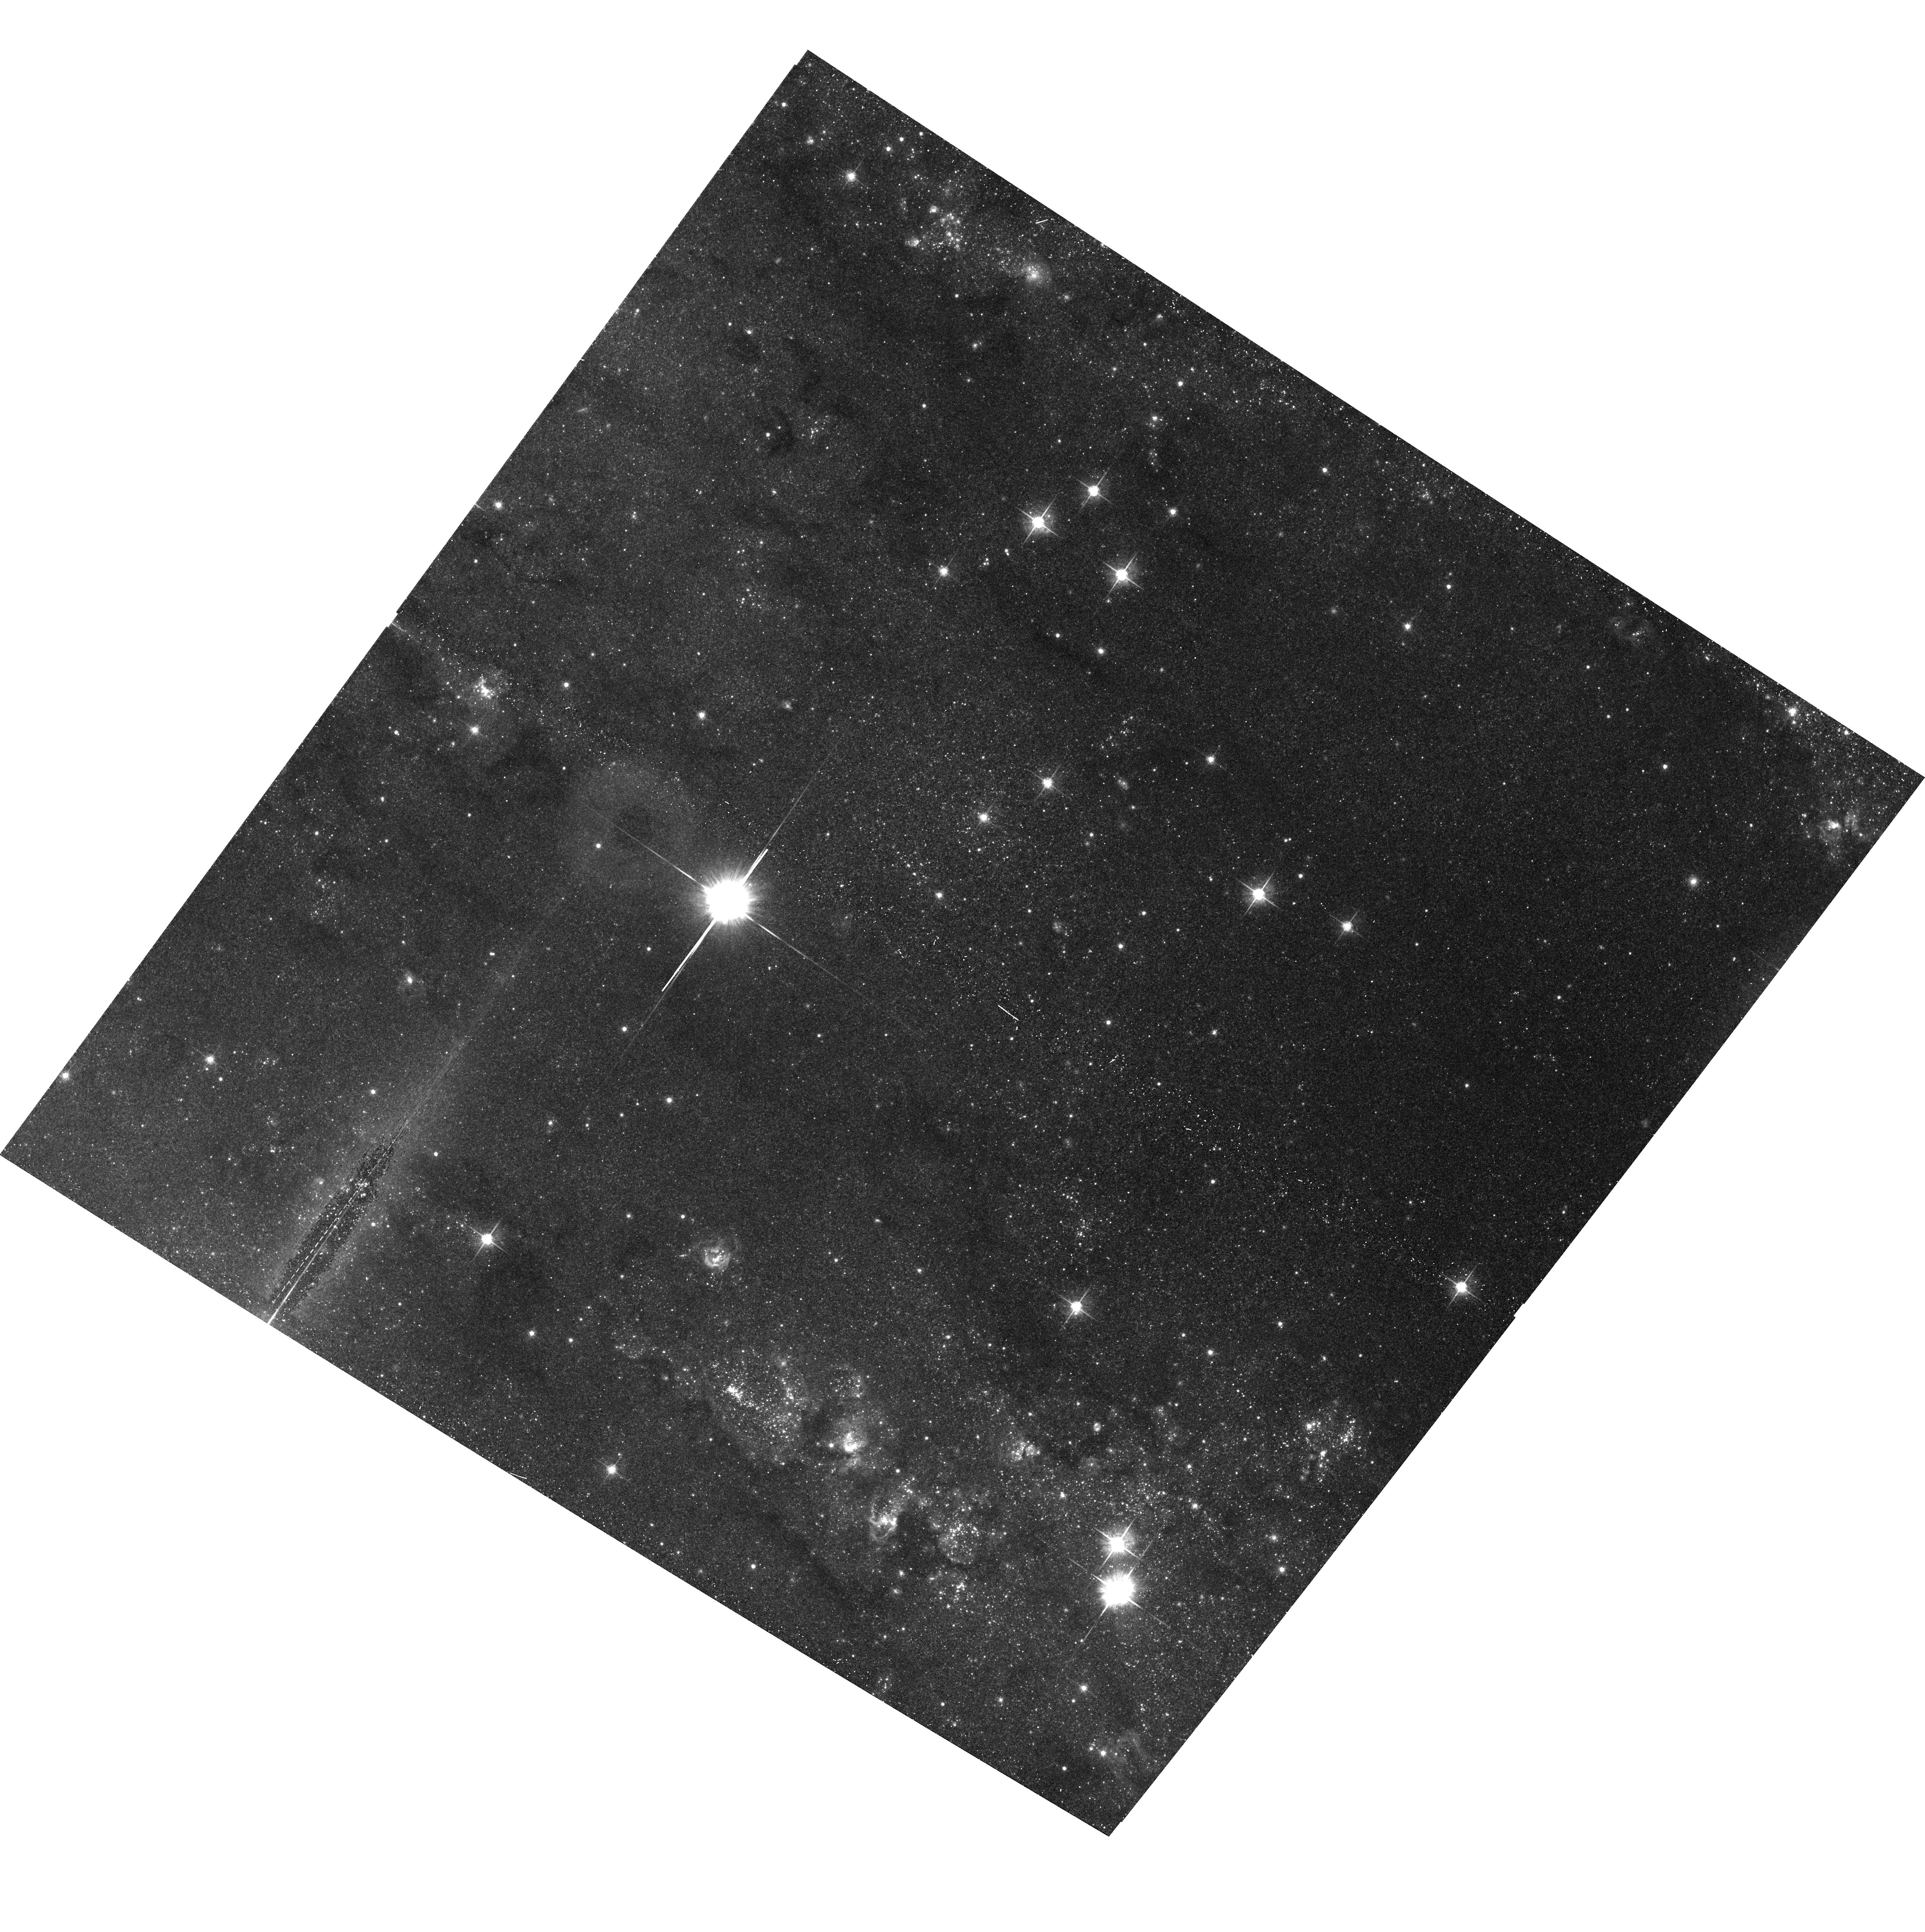
Target: IC342X1. Instrument: ACS/WFC. Filter: F625W. Exposure: 15 min. Observation ID: hst_10768_01_acs_wfc_f625w_j9jn01

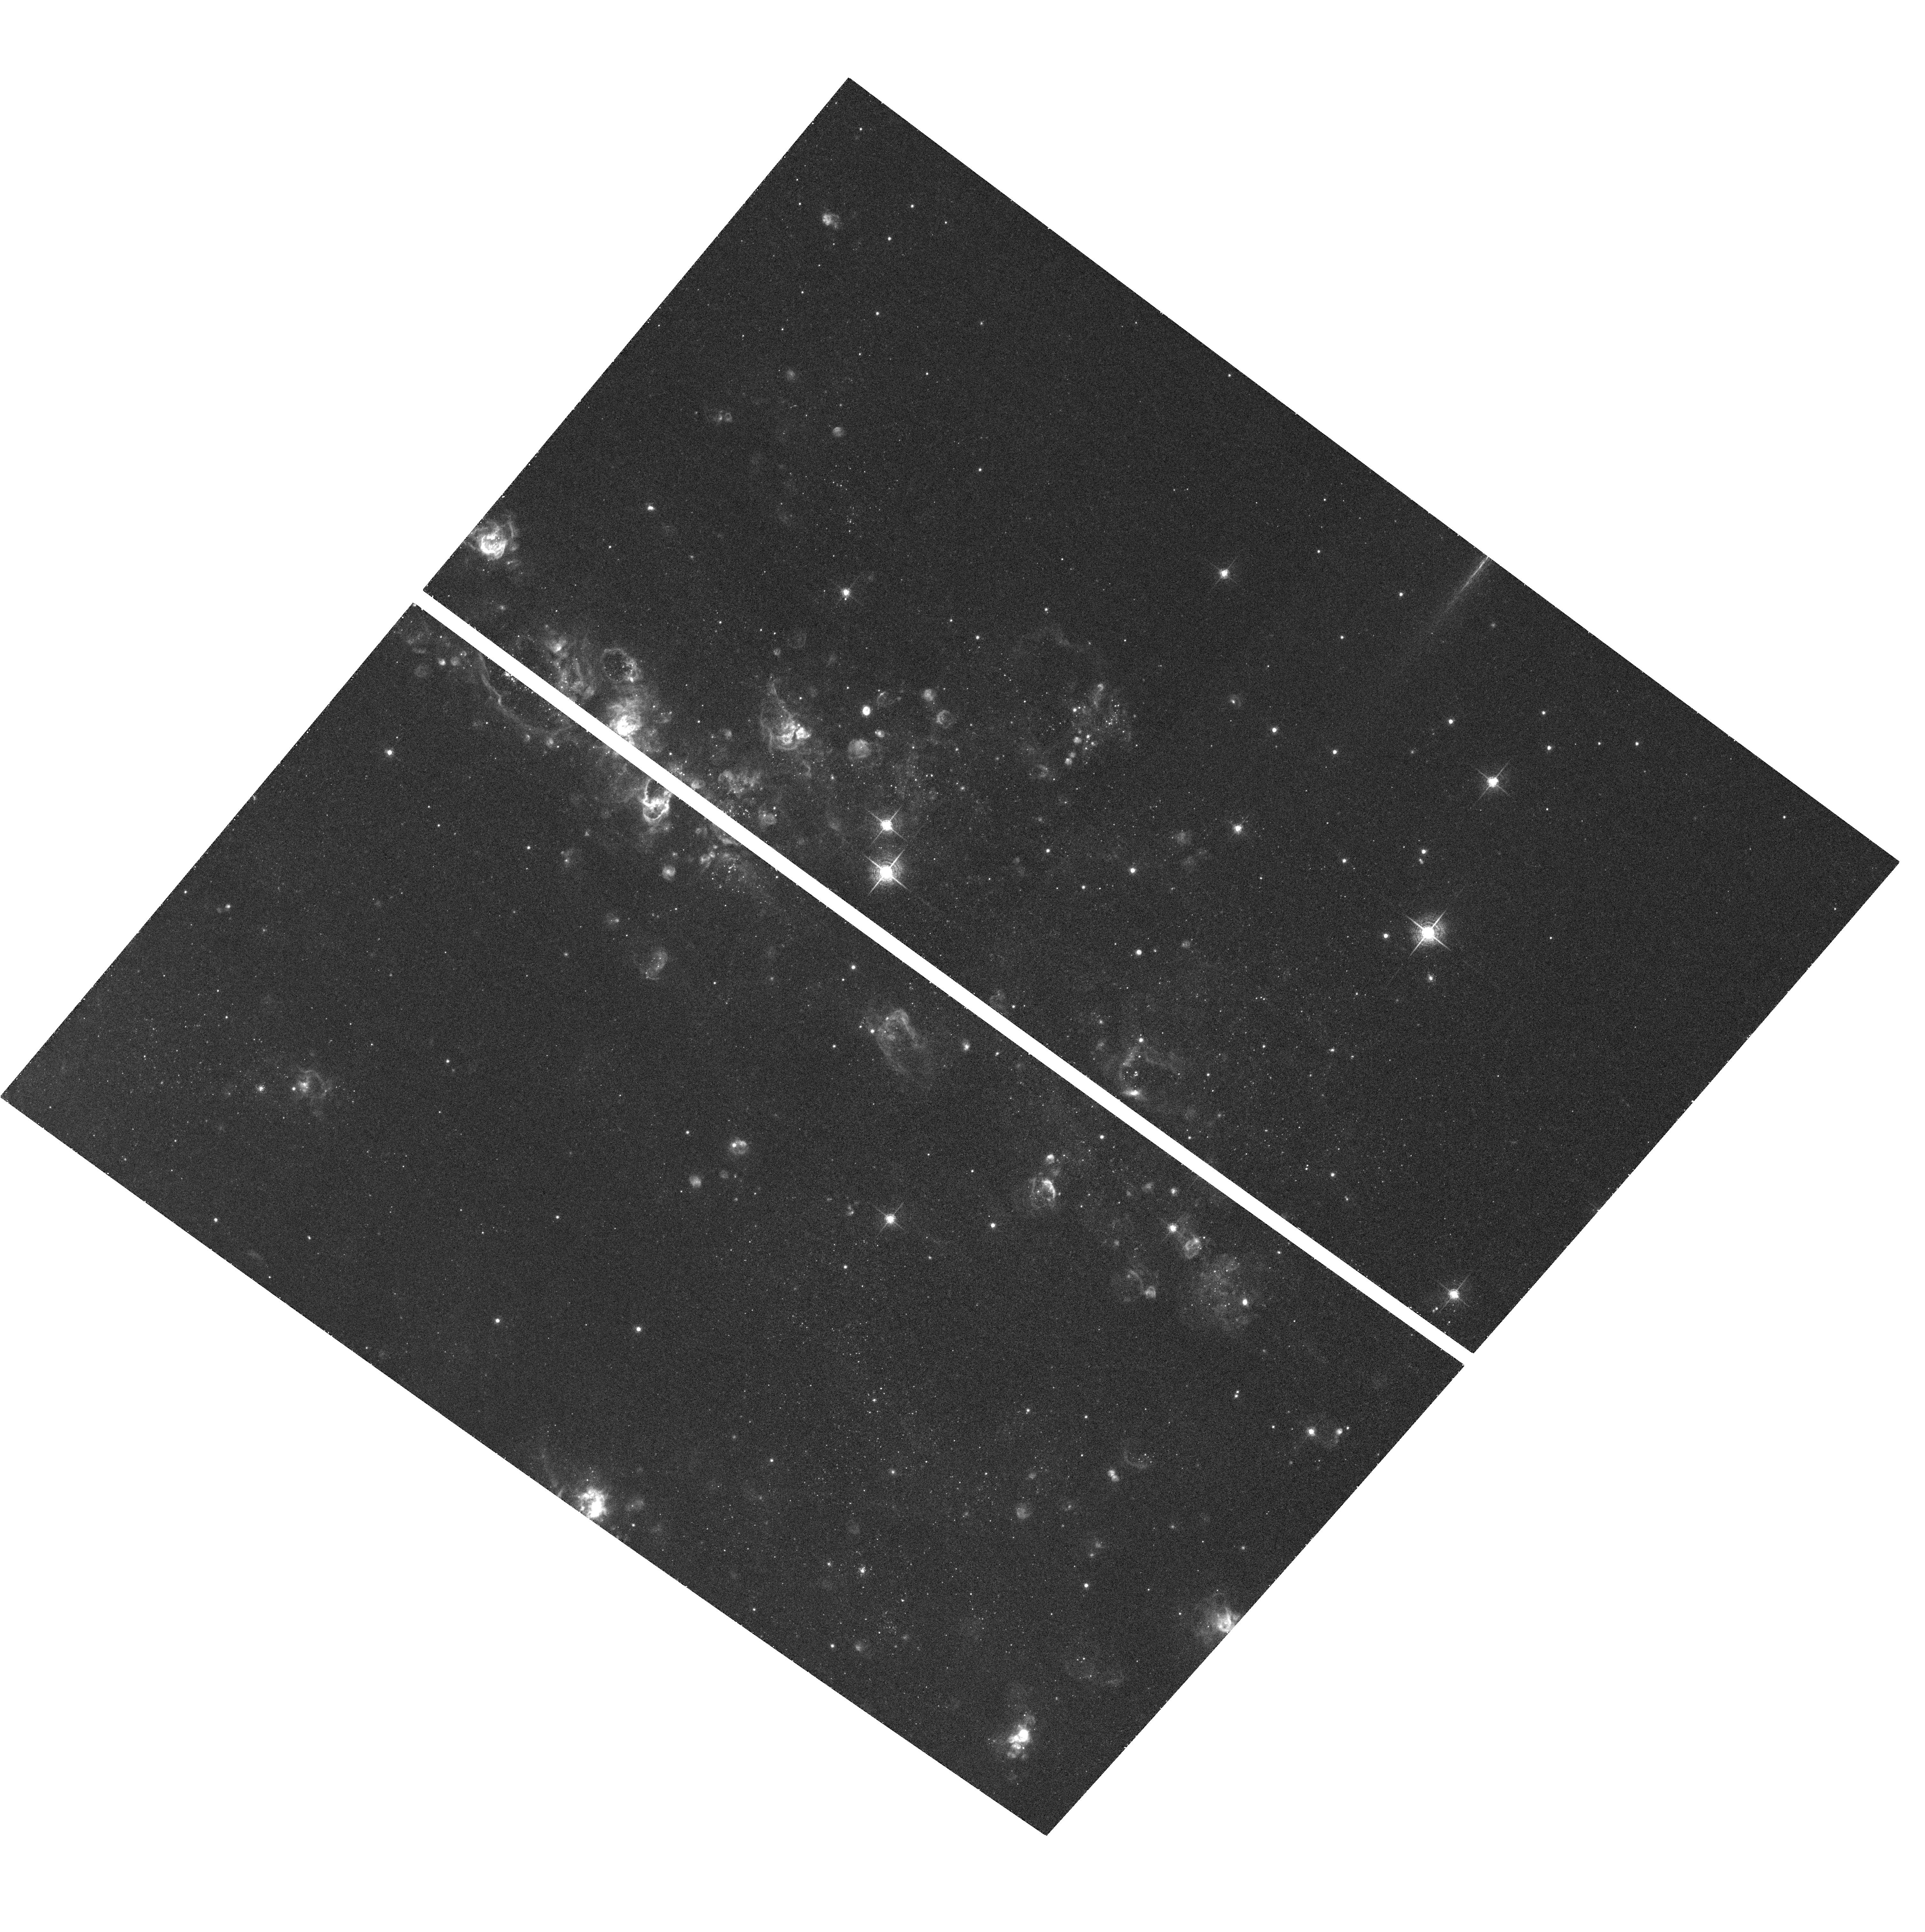
Target: IC342X1. Instrument: ACS/WFC. Filter: F658N. Exposure: 40 min. Observation ID: hst_10768_02_acs_wfc_f658n_j9jn02

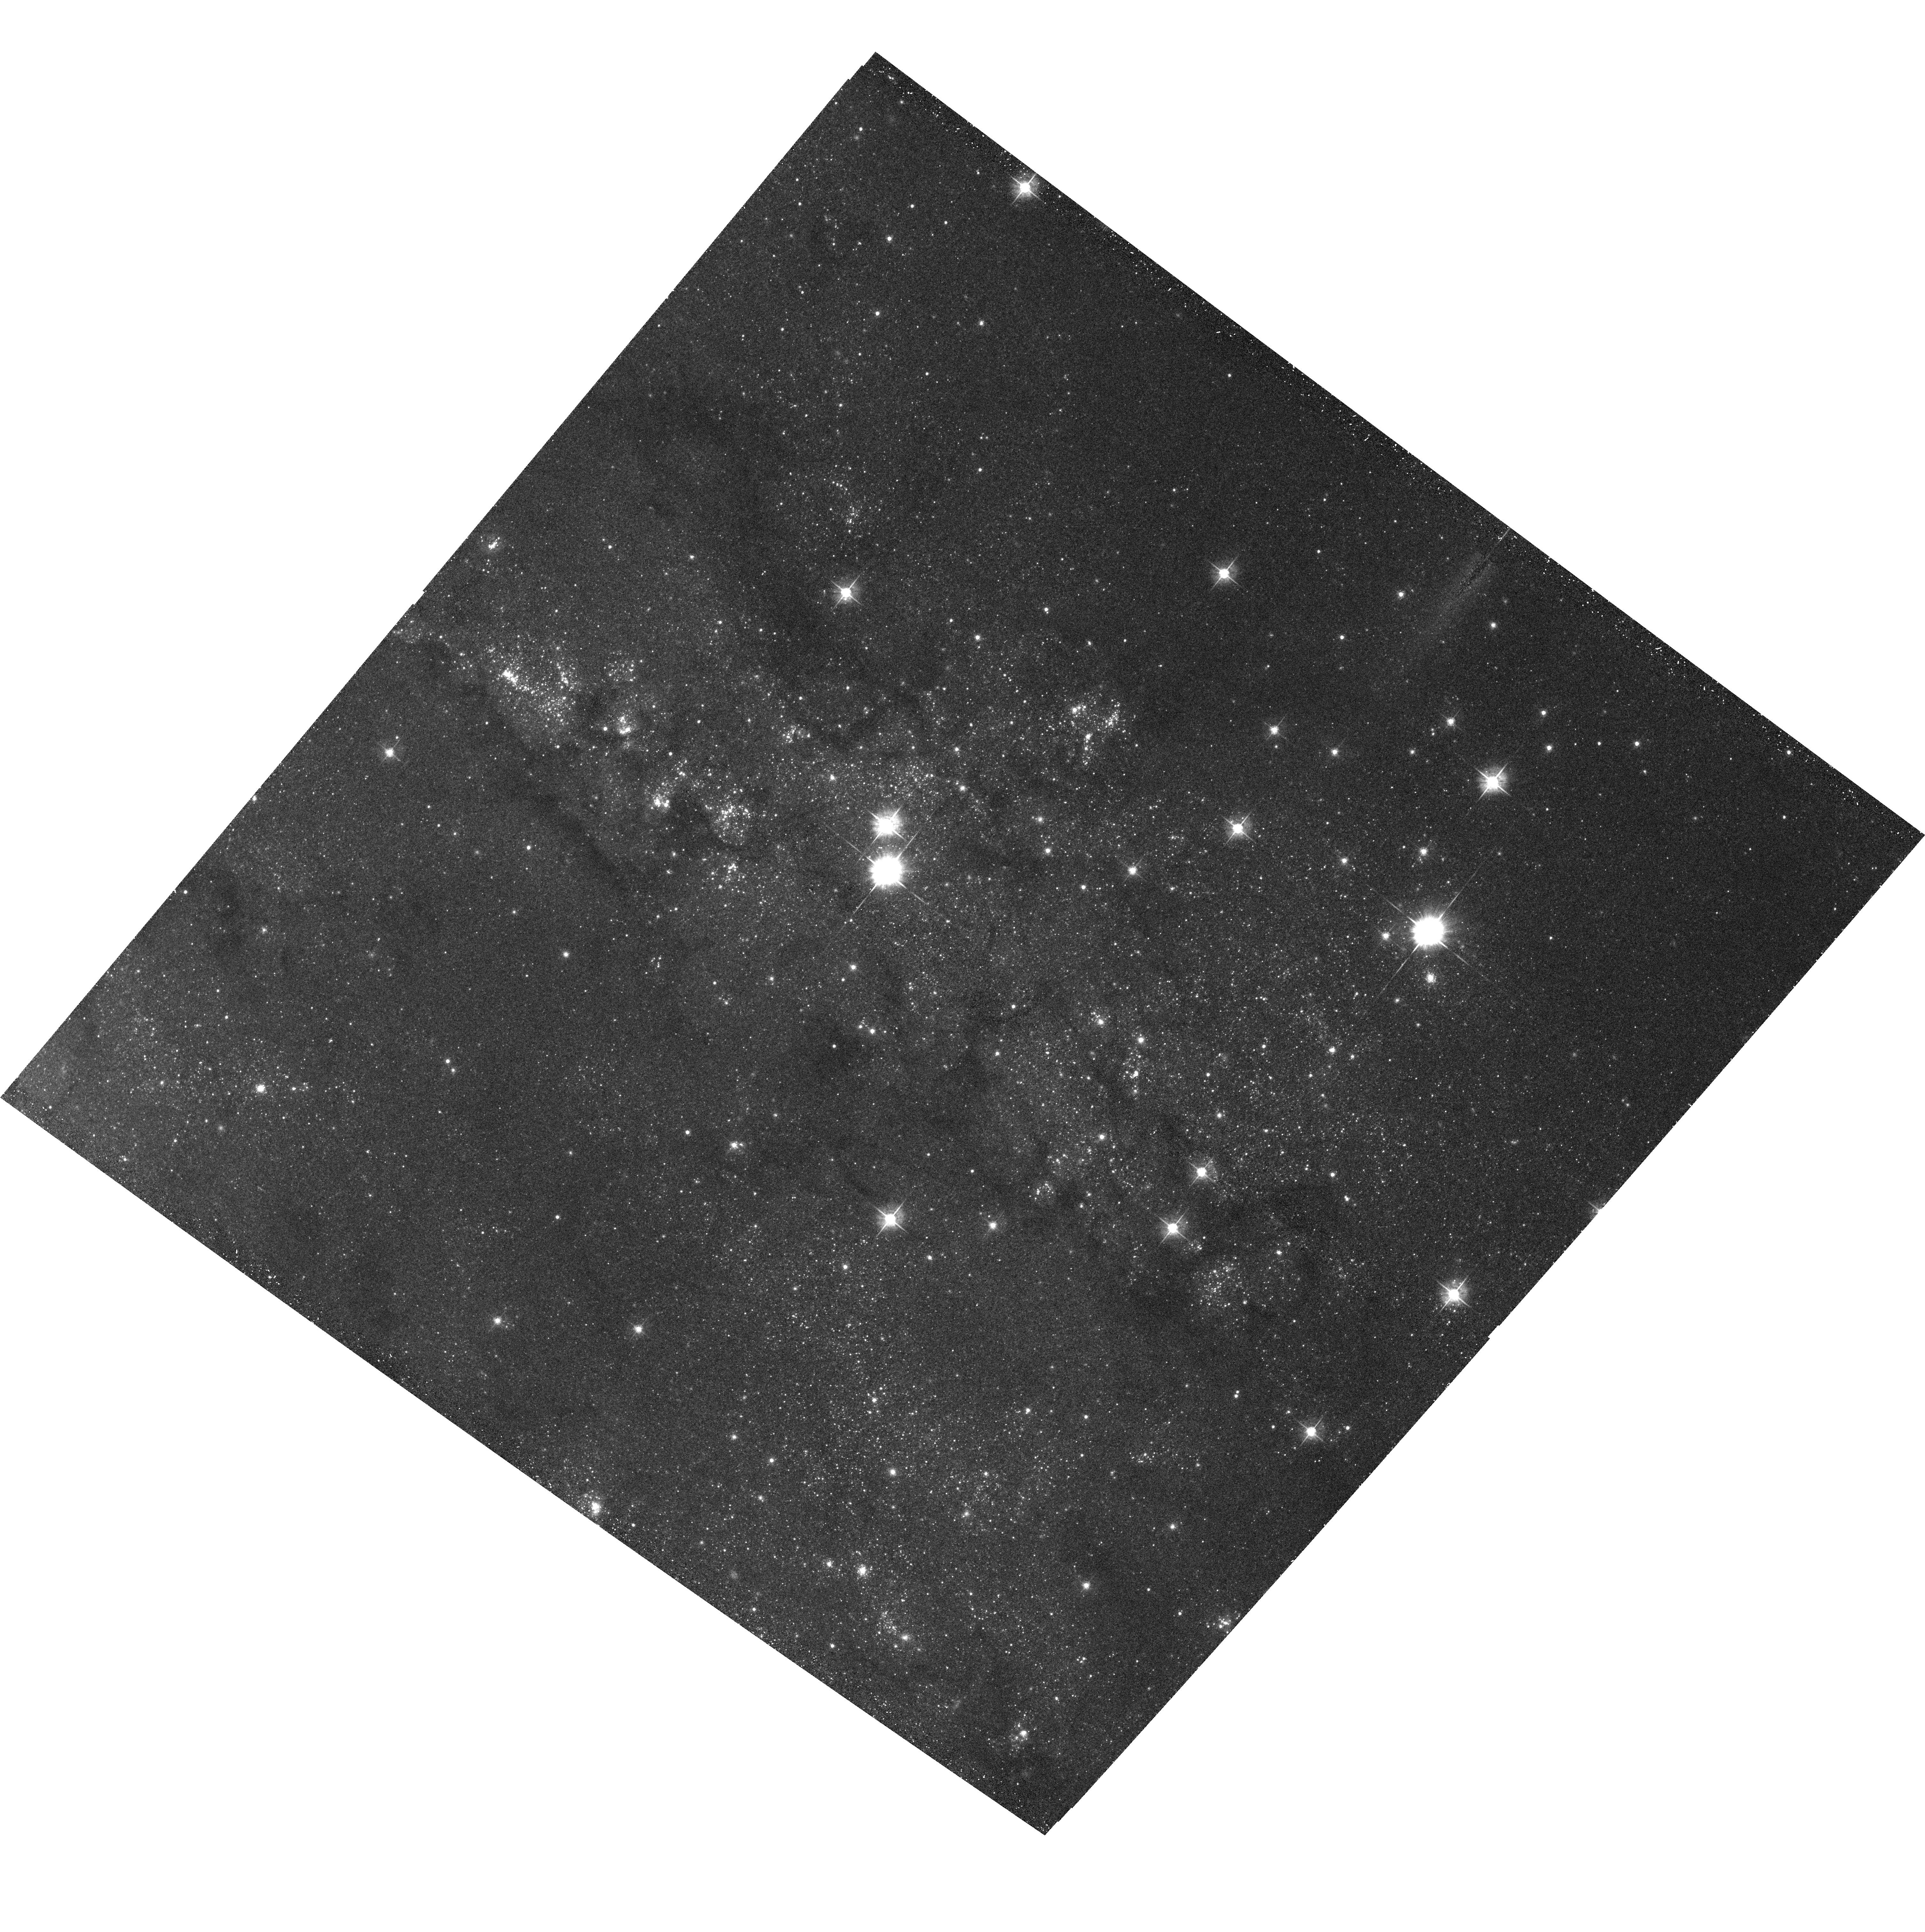
Target: IC342X1. Instrument: ACS/WFC. Filter: F555W. Exposure: 18 min. Observation ID: hst_10768_02_acs_wfc_f555w_j9jn02

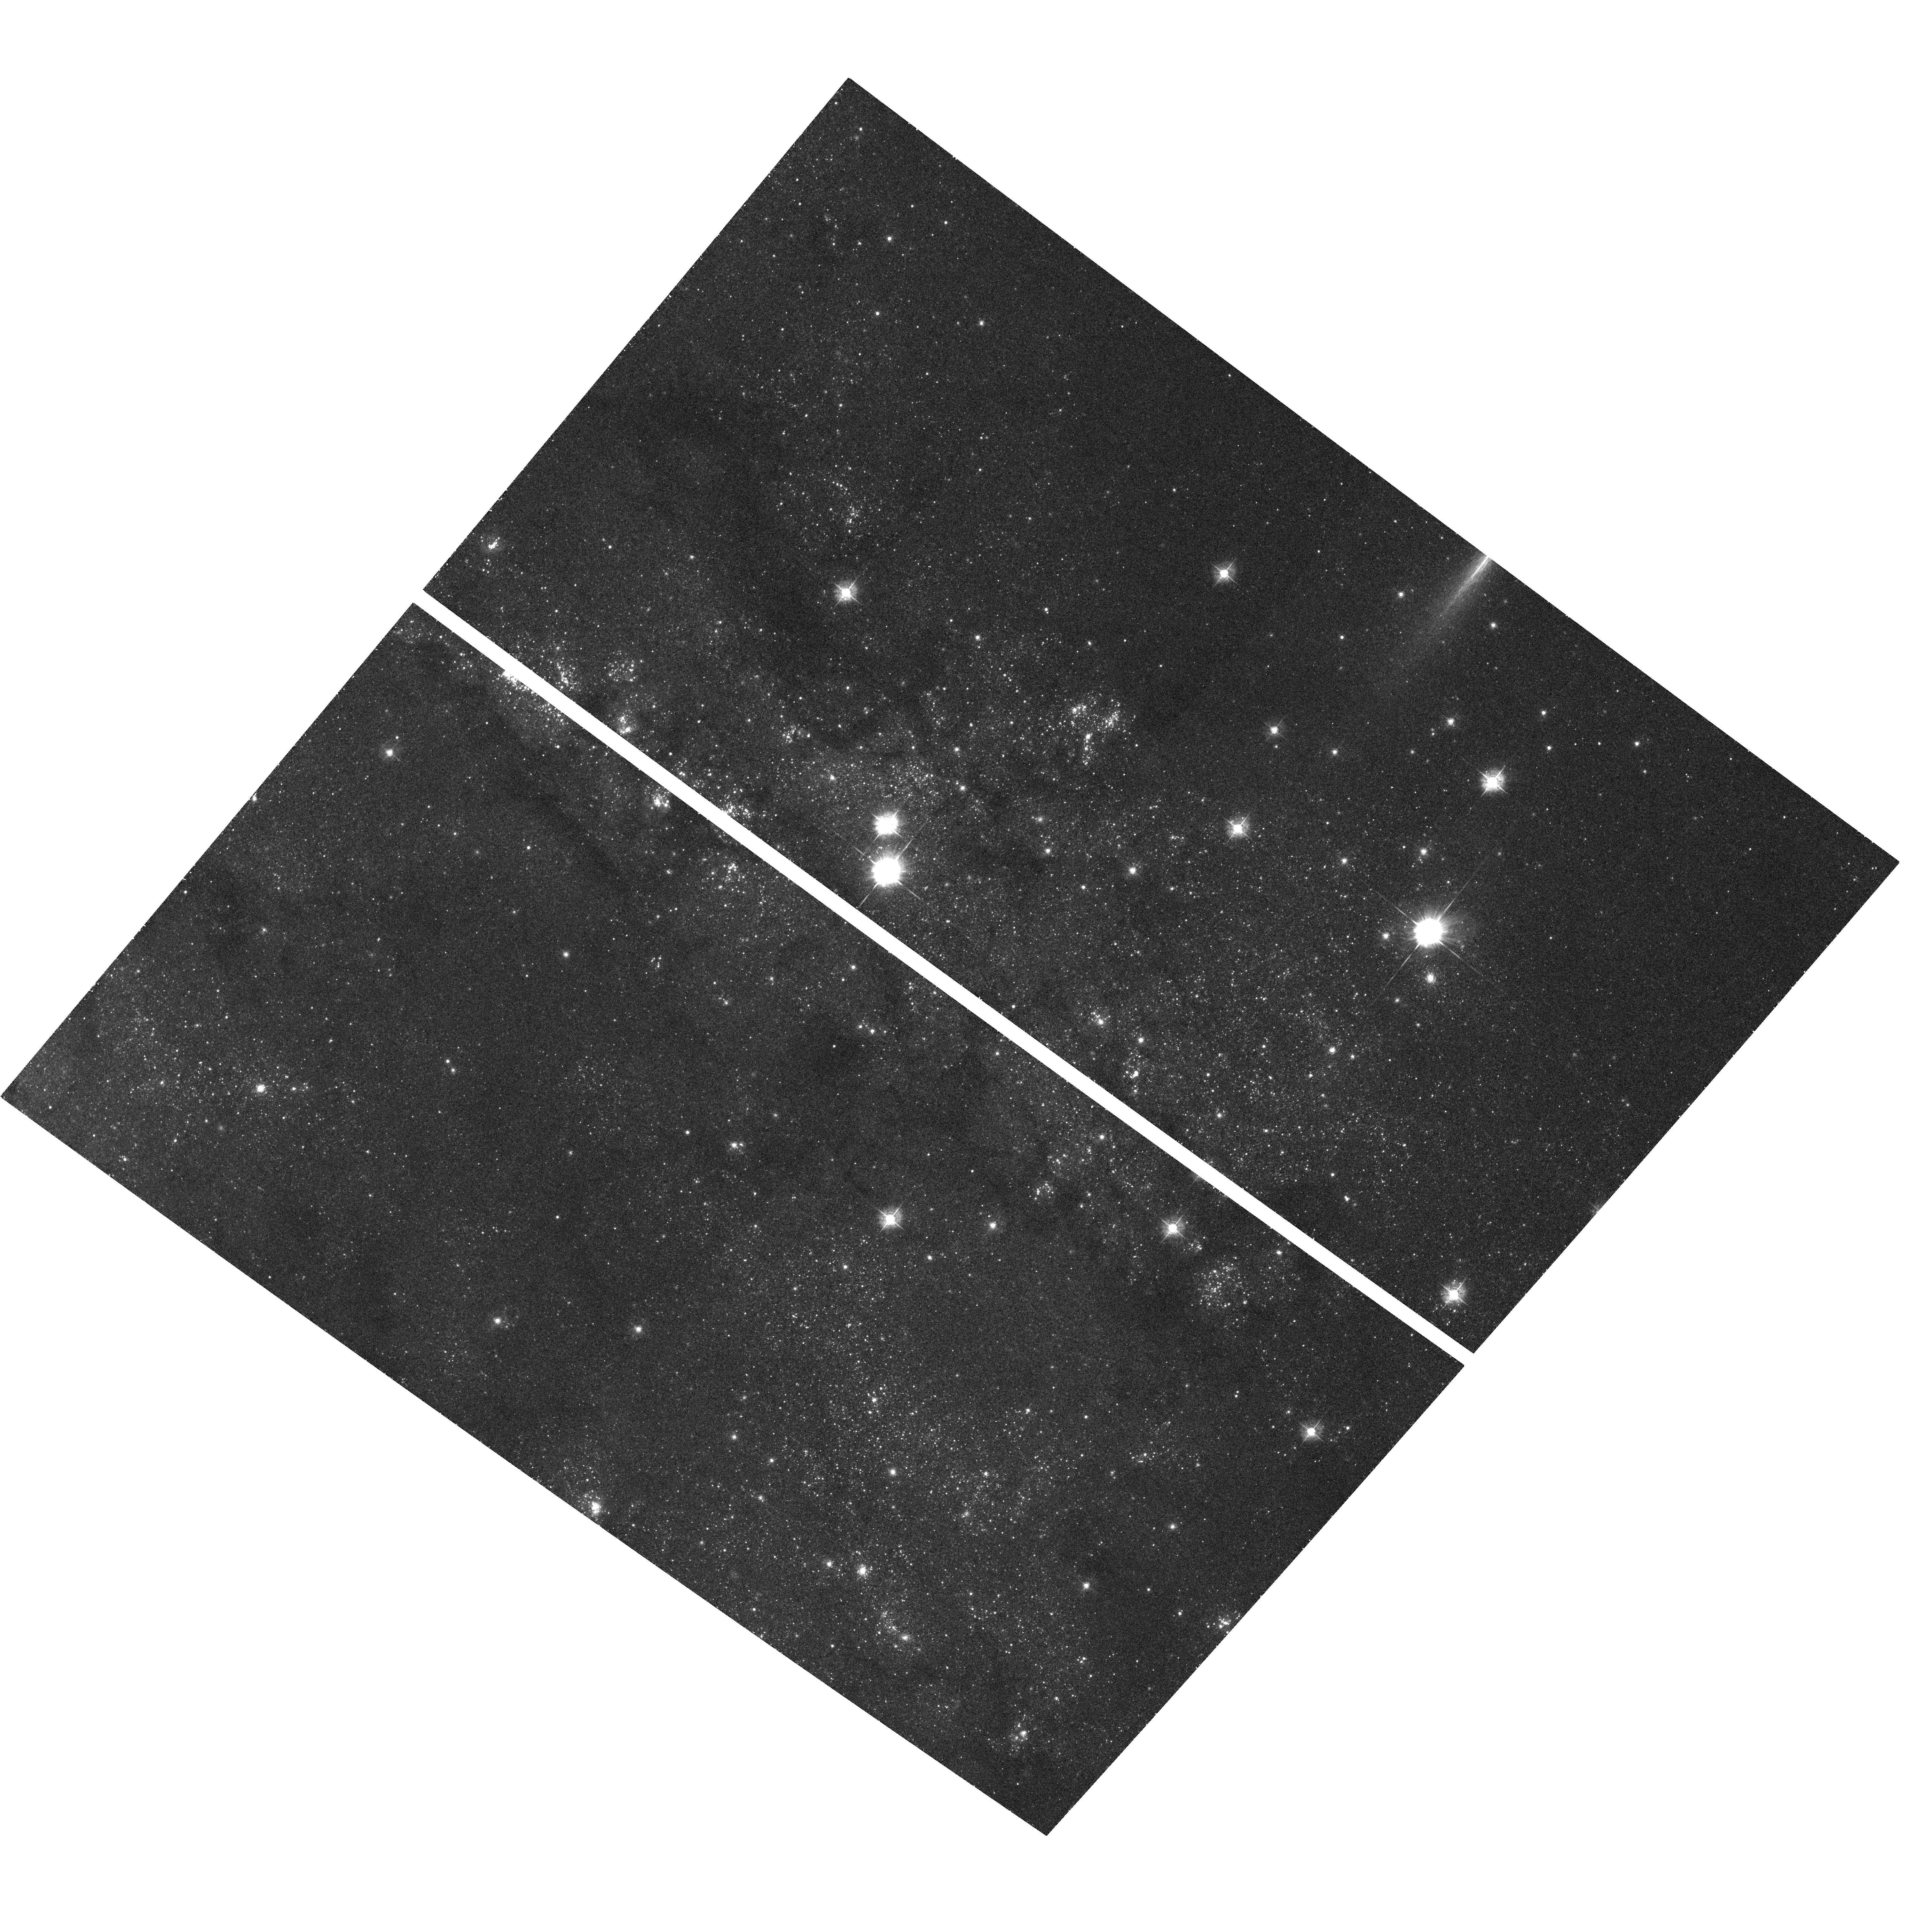
Target: IC342X1. Instrument: ACS/WFC. Filter: F435W. Exposure: 30 min. Observation ID: hst_10768_02_acs_wfc_f435w_j9jn02

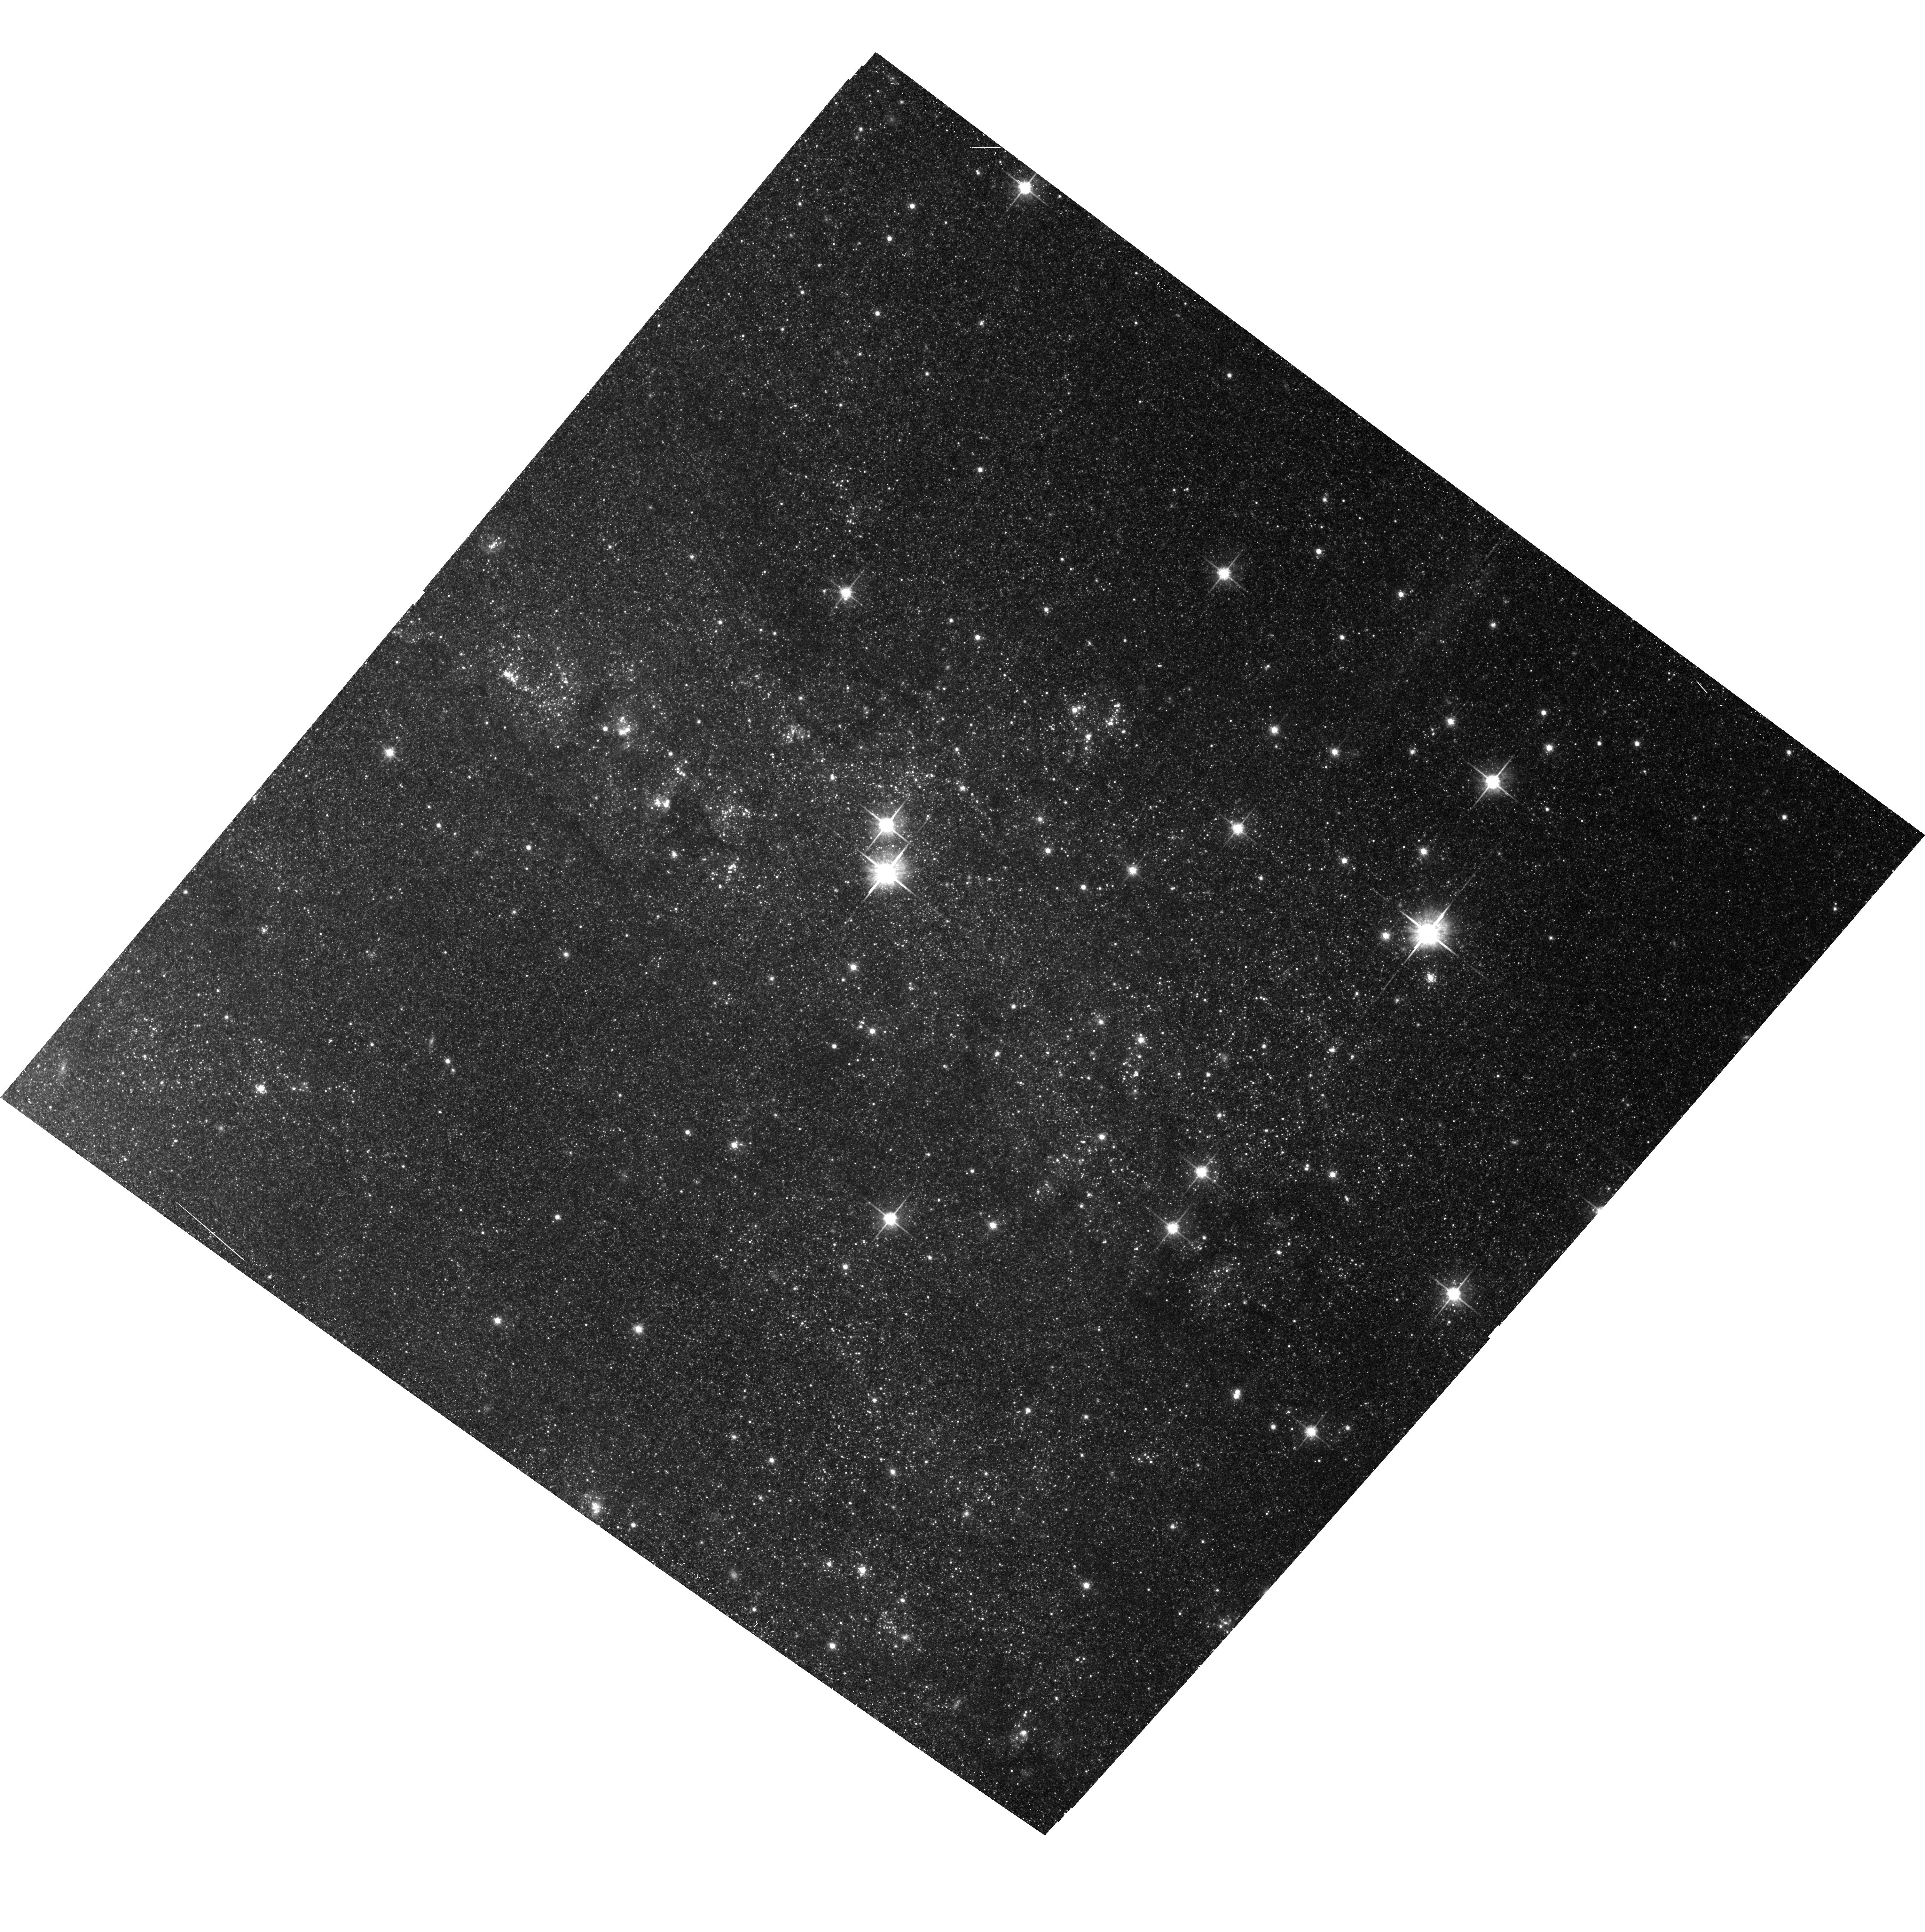
Target: IC342X1. Instrument: ACS/WFC. Filter: F814W. Exposure: 18 min. Observation ID: hst_10768_02_acs_wfc_f814w_j9jn02

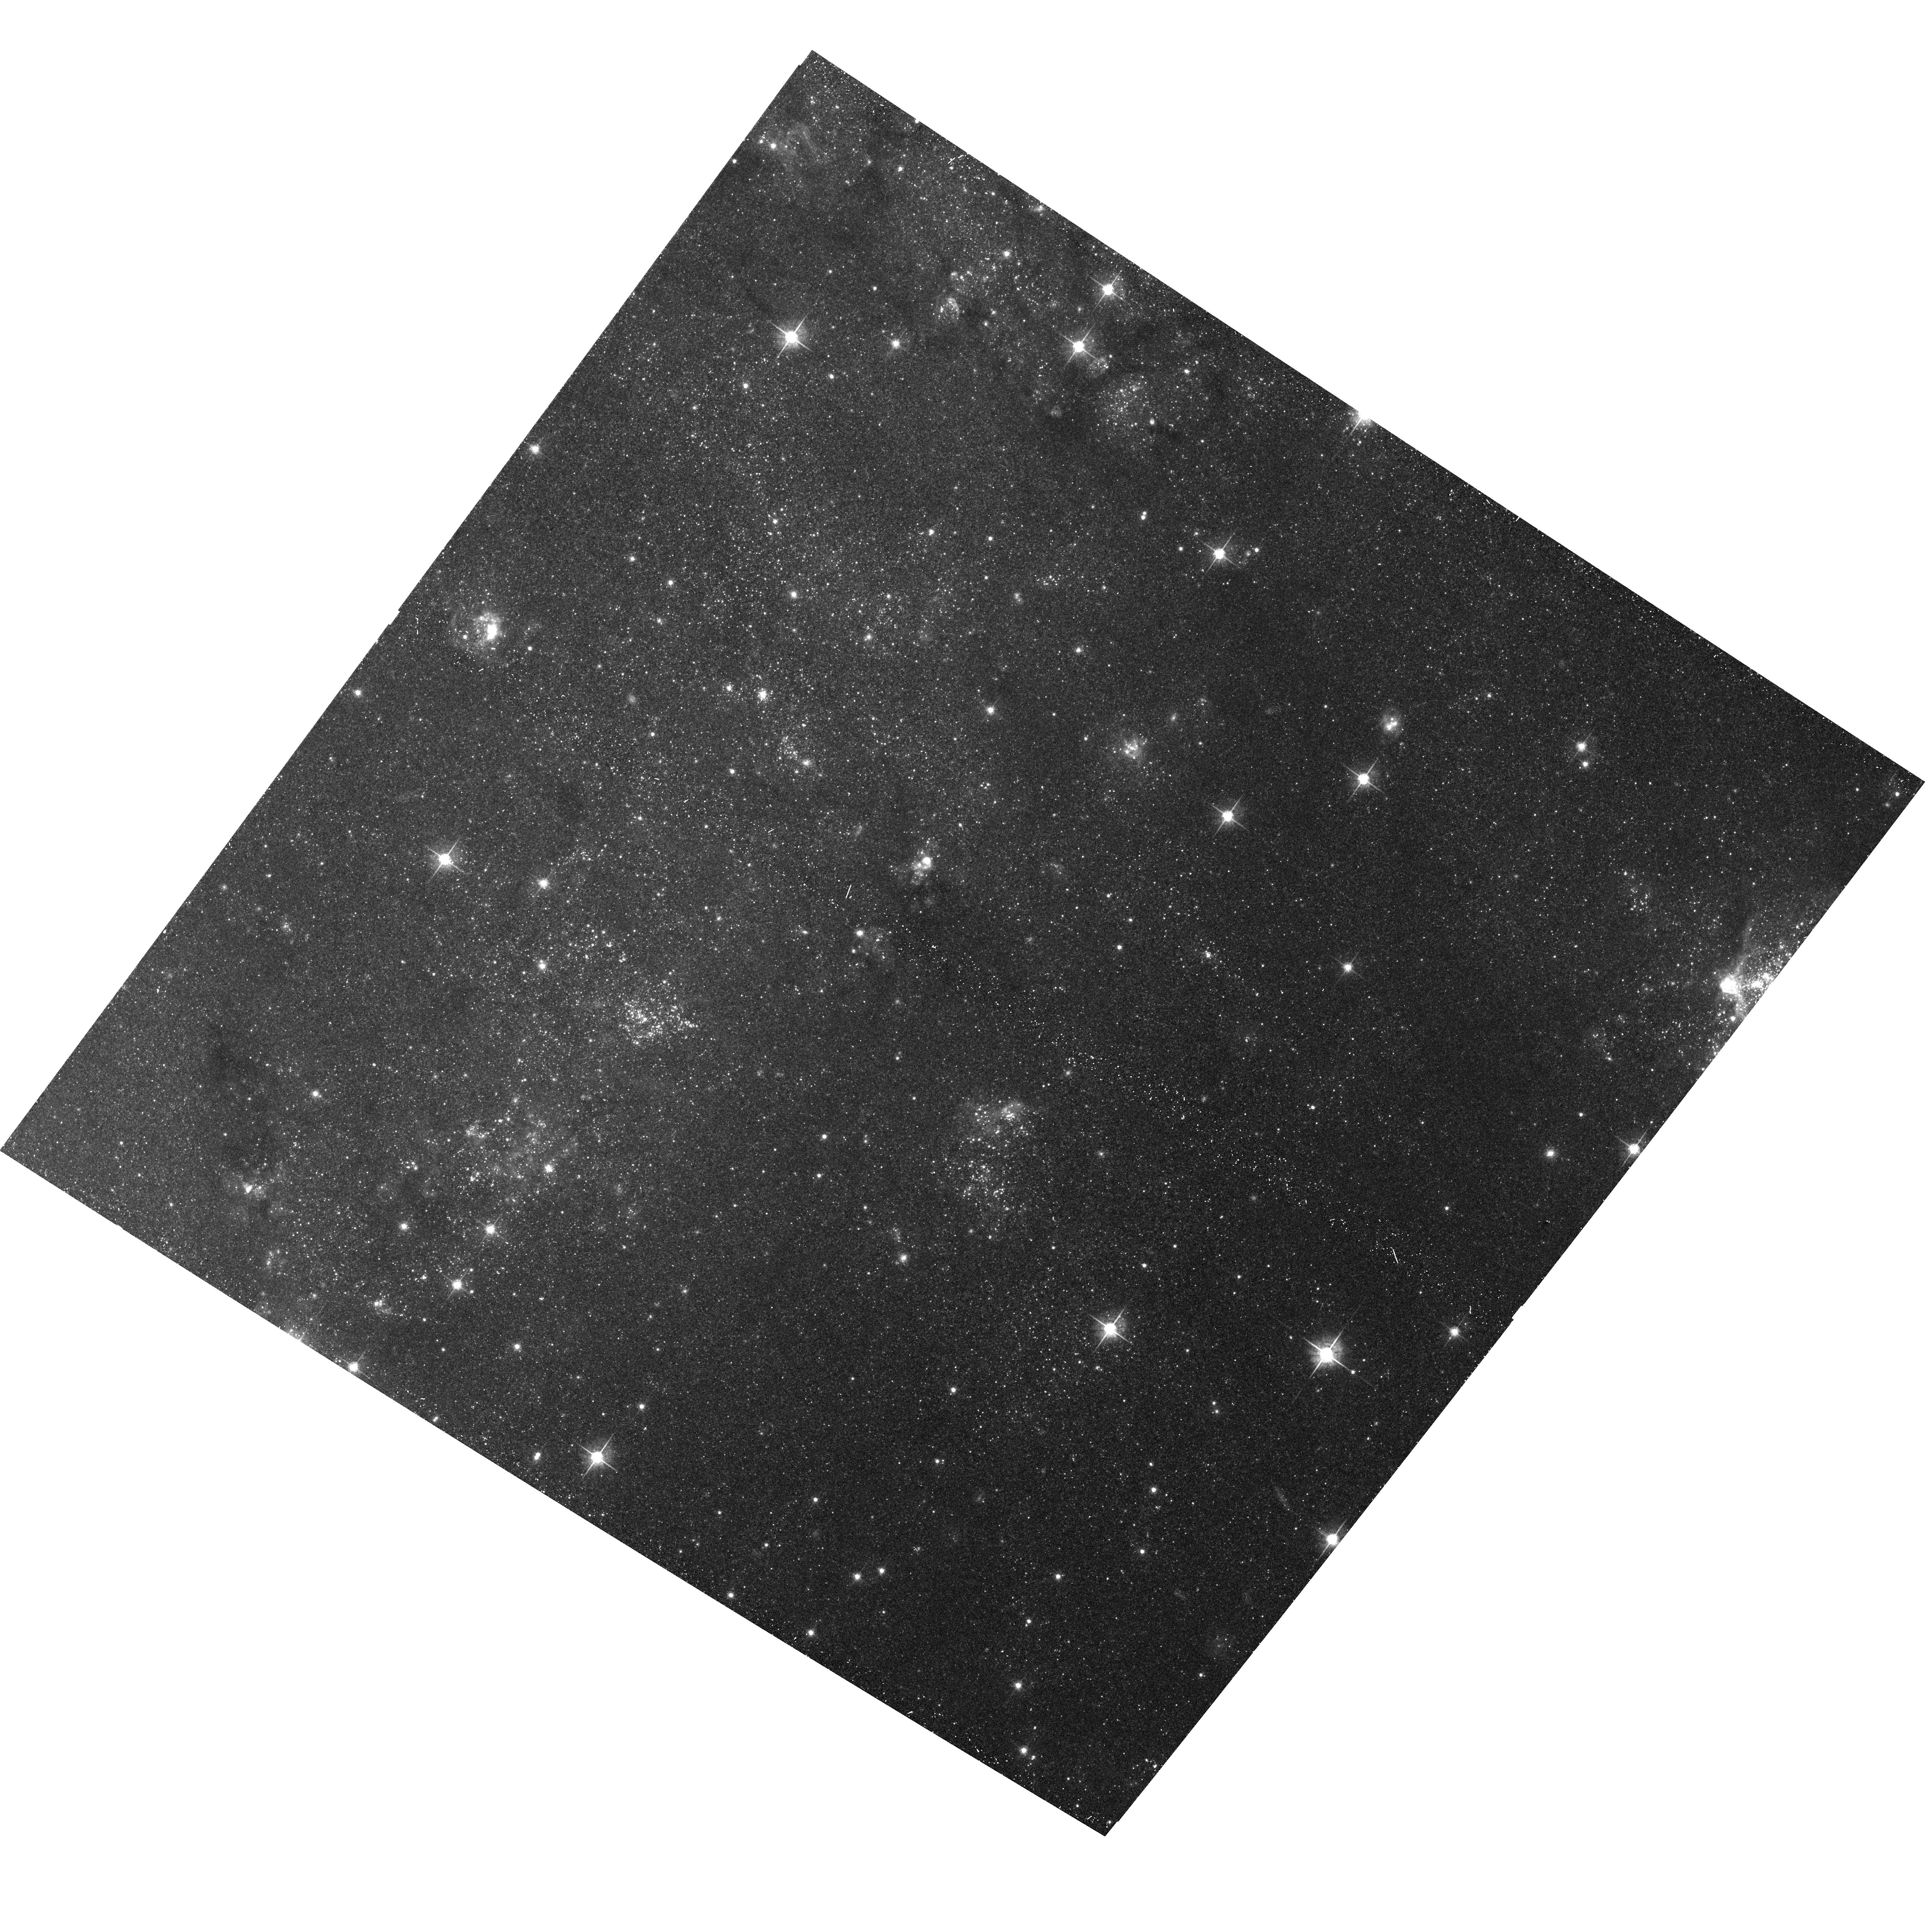
Target: IC342X1. Instrument: ACS/WFC. Filter: F625W. Exposure: 15 min. Observation ID: hst_10768_b1_acs_wfc_f625w_j9jnb1

Locating the Ultraluminous X-Ray Source in IC 342 (PI: Kaaret, Philip)

Identification of unique optical counterparts of ultraluminous X-ray sources will help us understand the evolutionary state of the ULX binaries and may enable direct mass measurements. The search for counterparts has been hampered by the limitations of the absolute astrometry of Chandra. Using wider optical fields, made possible with the HST/ACS, we demonstrate that we should detect multiple X-ray sources with optical counterparts which will enable us to achieve 0.1-0.2 arcsecond relative astrometry between HST and Chandra. This should enable a unique counterpart identification for the ULX in IC 342.